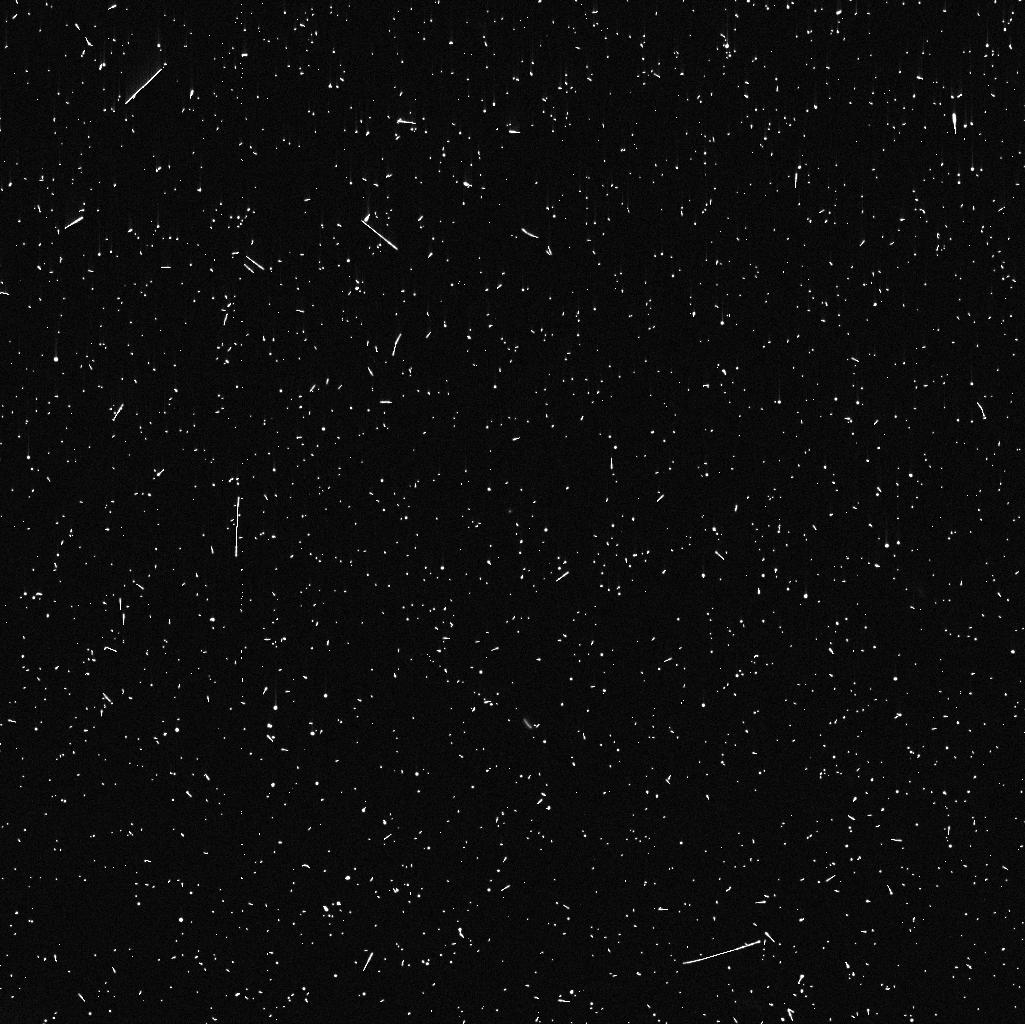
Target: 39P. Instrument: WFC3/UVIS. Filter: F775W. Exposure: 8 min. Observation ID: ietu01hnq

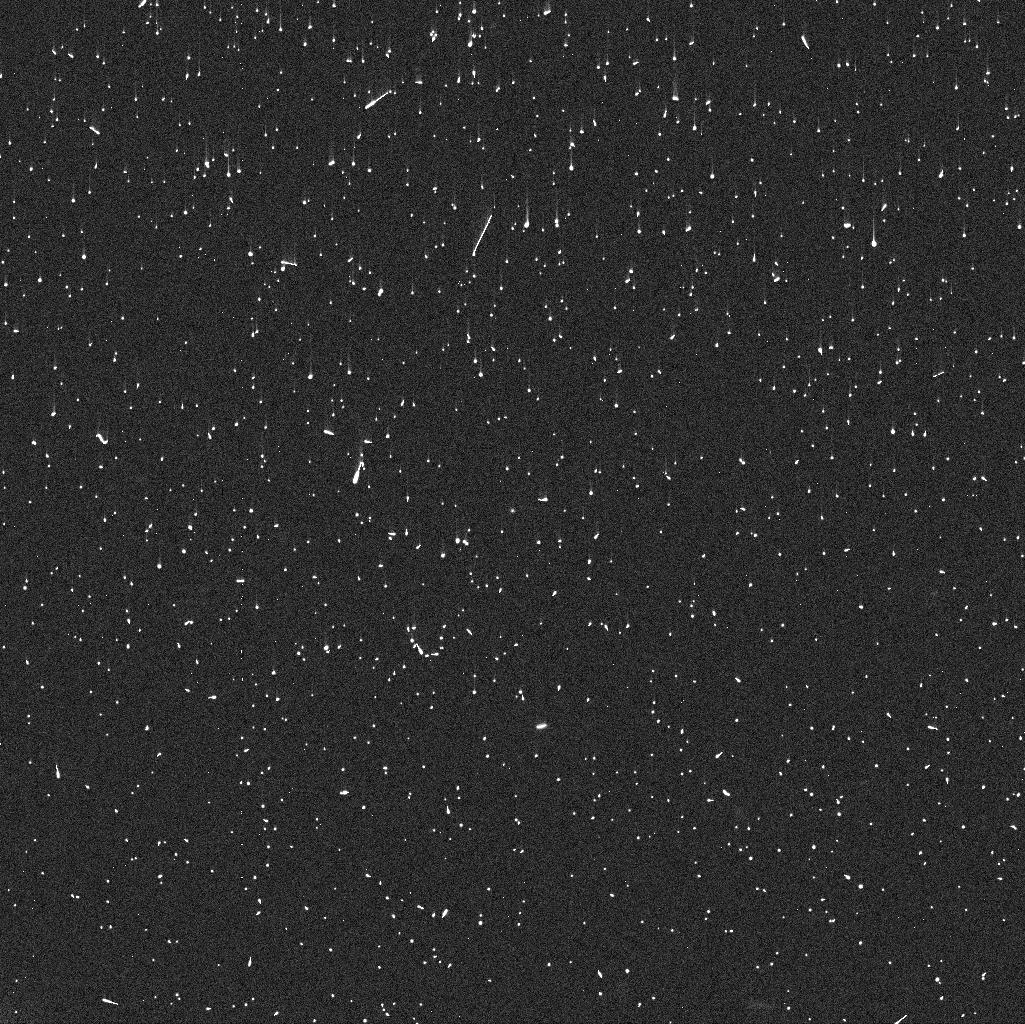
Target: 39P. Instrument: WFC3/UVIS. Filter: F625W. Exposure: 6 min. Observation ID: ietu01hmq

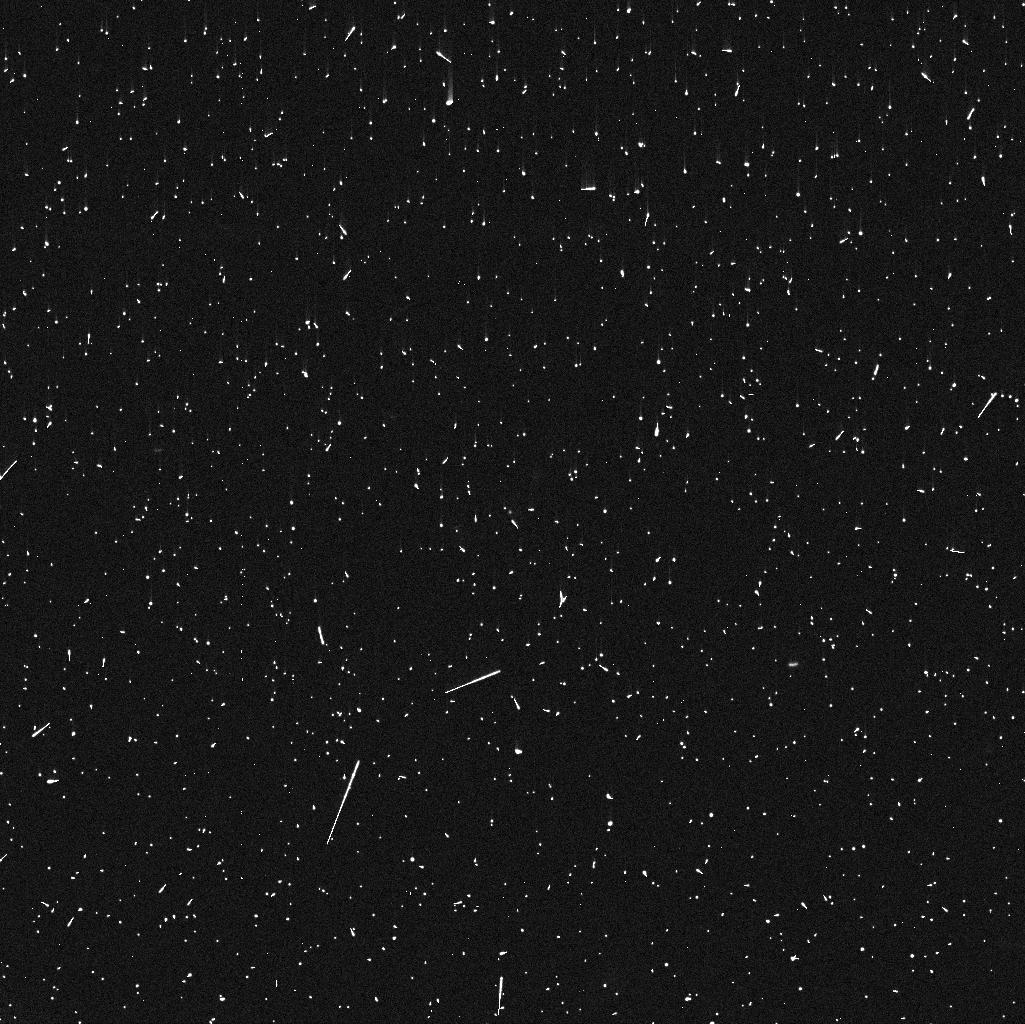
Target: 39P. Instrument: WFC3/UVIS. Filter: F475W. Exposure: 6 min. Observation ID: ietu01h7q

Enabling a First in a Lifetime Multi-Wavelength Gas and Dust Coma Characterization of the Centaur 39P/Oterma (PI: Schambeau, Charles)

Centaurs are the dynamical intermediary between the more distant and thermally pristine Trans-Neptunian Objects (TNOs) with the more processed and active Jupiter-Family Comets (JFCs). In the Centaur region between Neptune and Jupiter the thermal activation of many cosmogonically abundant volatile species occurs driving comae activity. Investigations of these distant comae provide salient data to test models of the solar system's formation. To date thorough Centaur gas comae characterizations are prohibitive due to instrumental sensitivity limitations, however the newly launched James Webb Space Telescope (JWST) will provide the sensitivities necessary to probe Centaur gas comae. Six Centaurs have been approved for JWST Cycle 1 gas comae characterizations [McKay et al. 2021] with additional contemporaneously acquired dust comae observations from other observatories. Of the six JWST Centaur targets 39P/Oterma is predicted to be beyond suitable characterization through ground-based assets during the Cycle 1 NIRSpec observations. We request 2 HST orbits during Cycle 29 (Jul. - Aug. 2022) of WFC3-UVIS imaging to contemporaneously characterize the dust coma of the Centaur 39P/Oterma during scheduled Cycle 1 JWST NIRSpec gas coma characterization. The tight, stable, and well characterized WFC3 PSF in combination with HST's sensitivity to low surface brightness provide the only observational platform currently available to detect and isolate the flux from 39P's dust coma from its nucleus contribution. If a suitable ramp up of comae activity occurs before the scheduled JWST observations we will forgo the HST observations, instead utilizing ground-based assets.